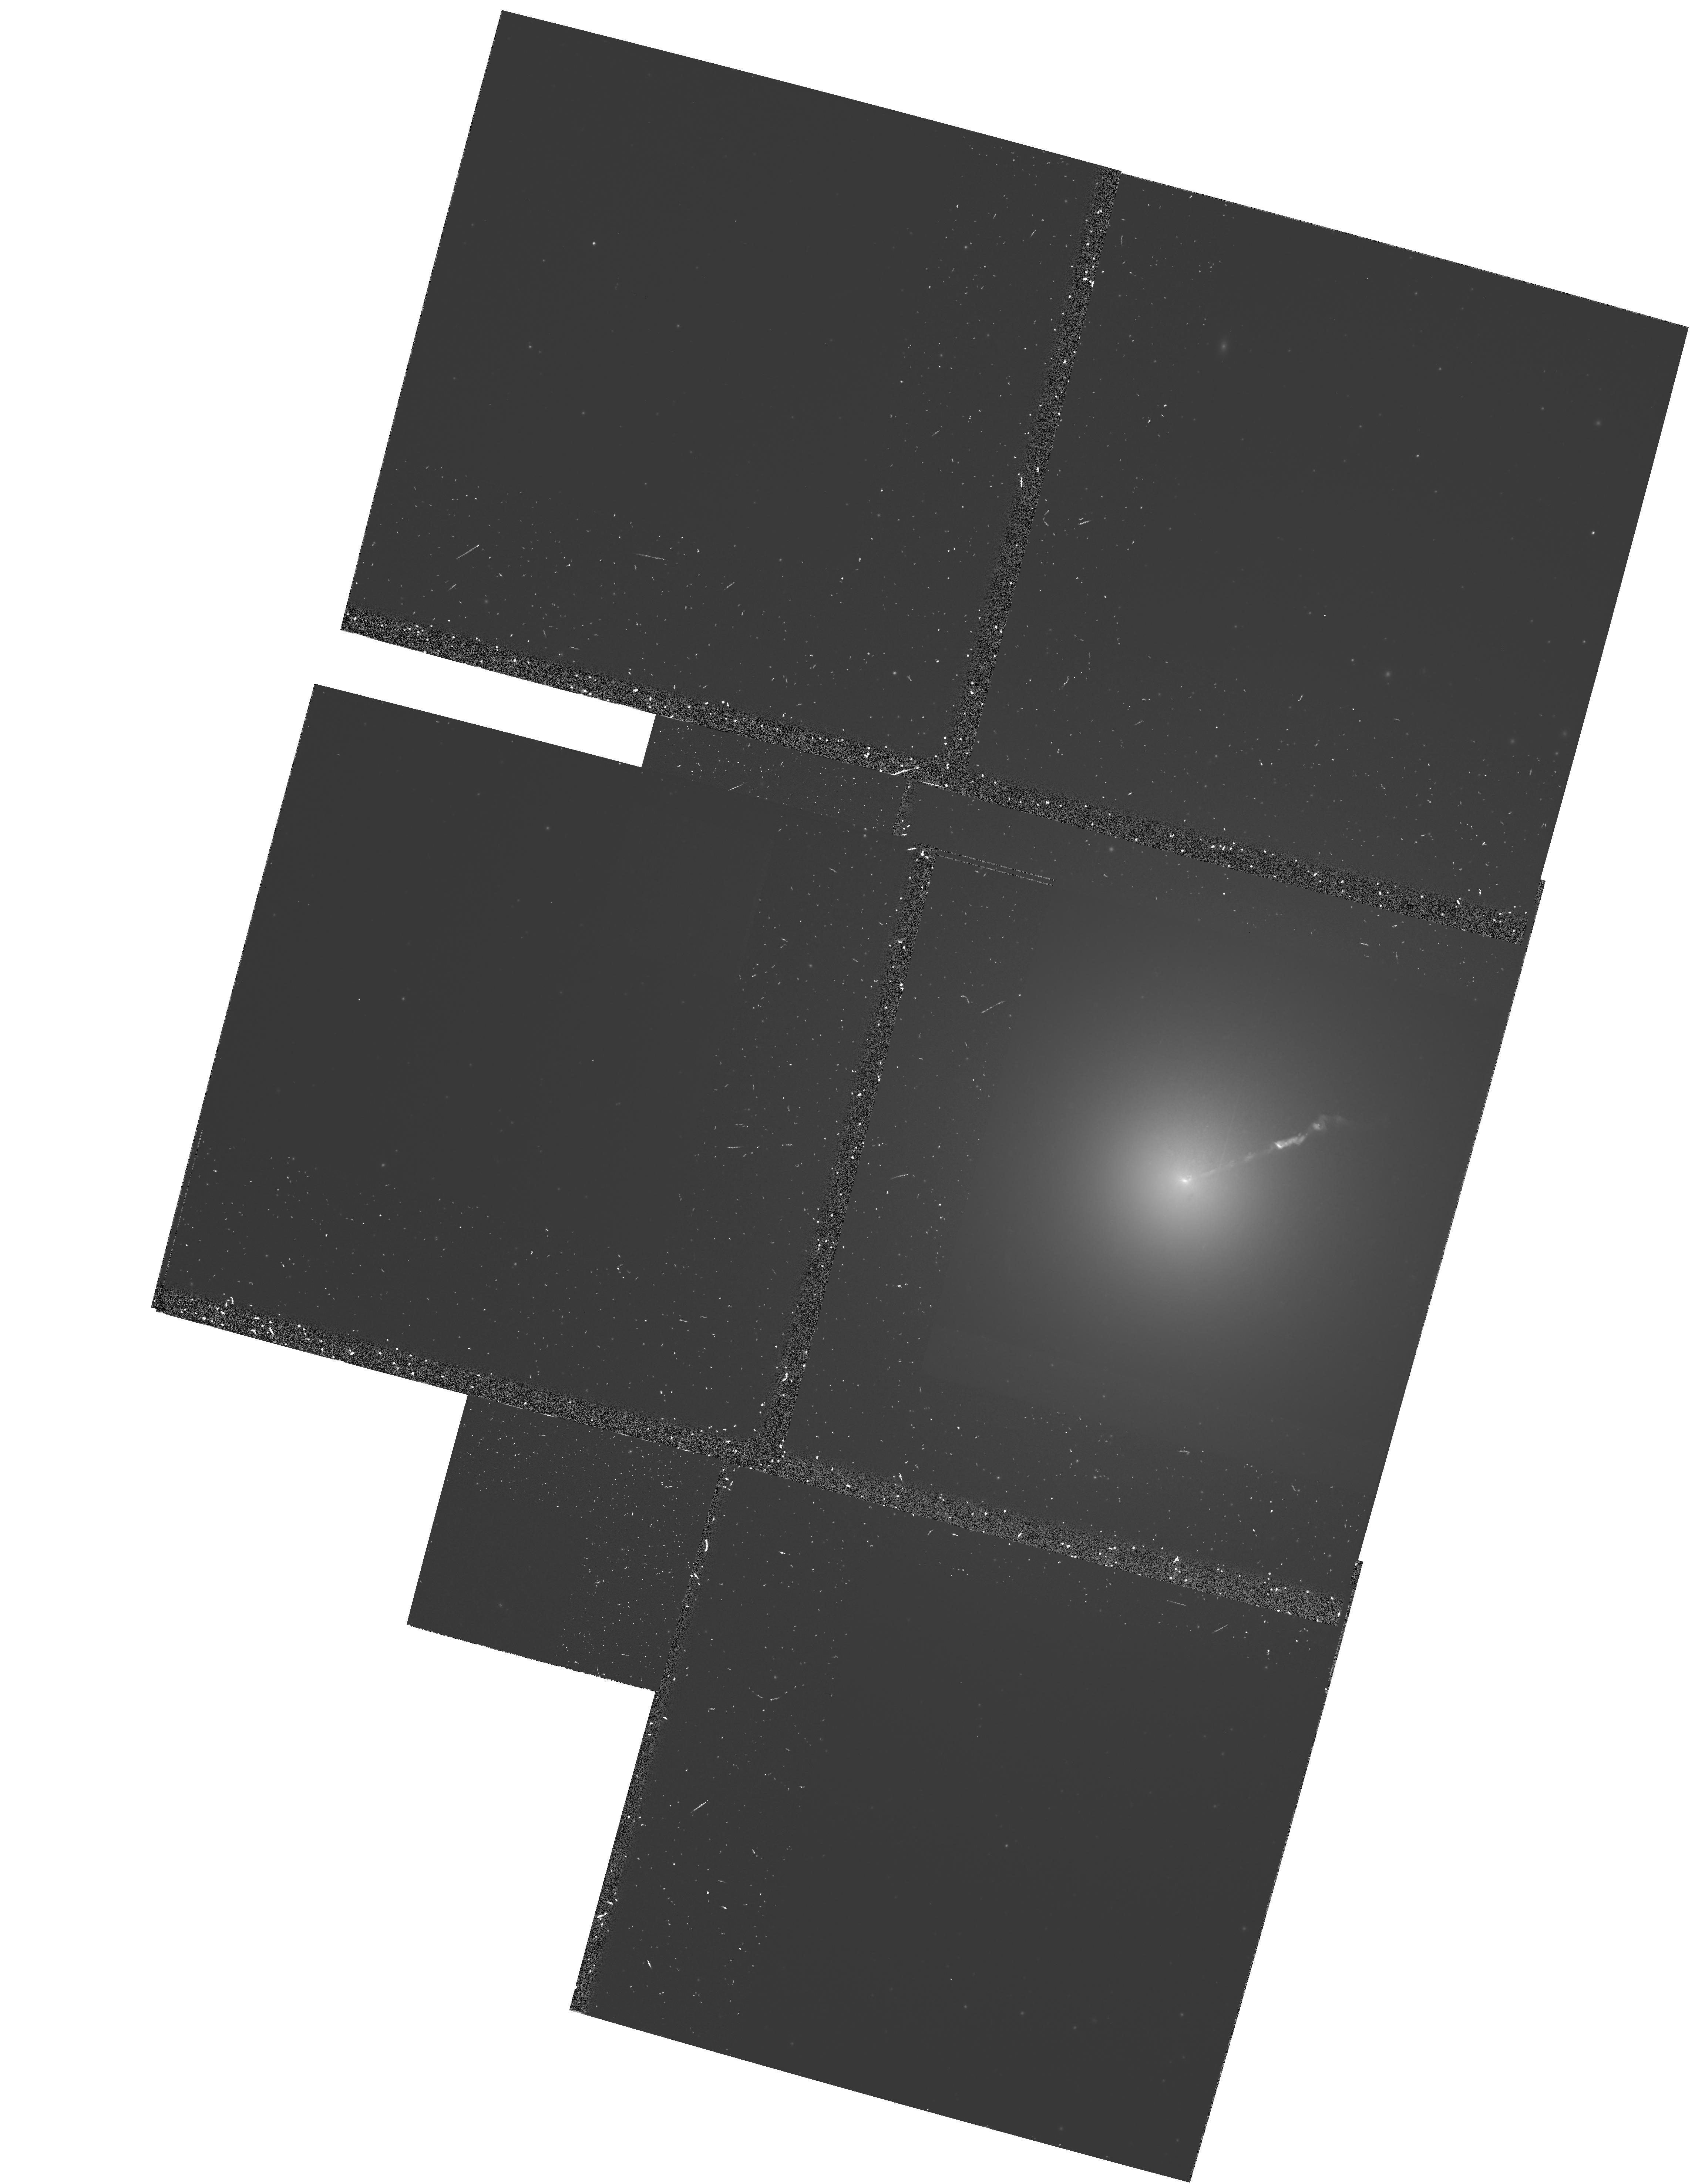
Target: M87-NUC. Instrument: WFPC2/PC. Filter: F555W-POLQ. Exposure: 1.1 h. Observation ID: hst_5477_0e_wfpc2_pc_f555w-polq_u2ck0e

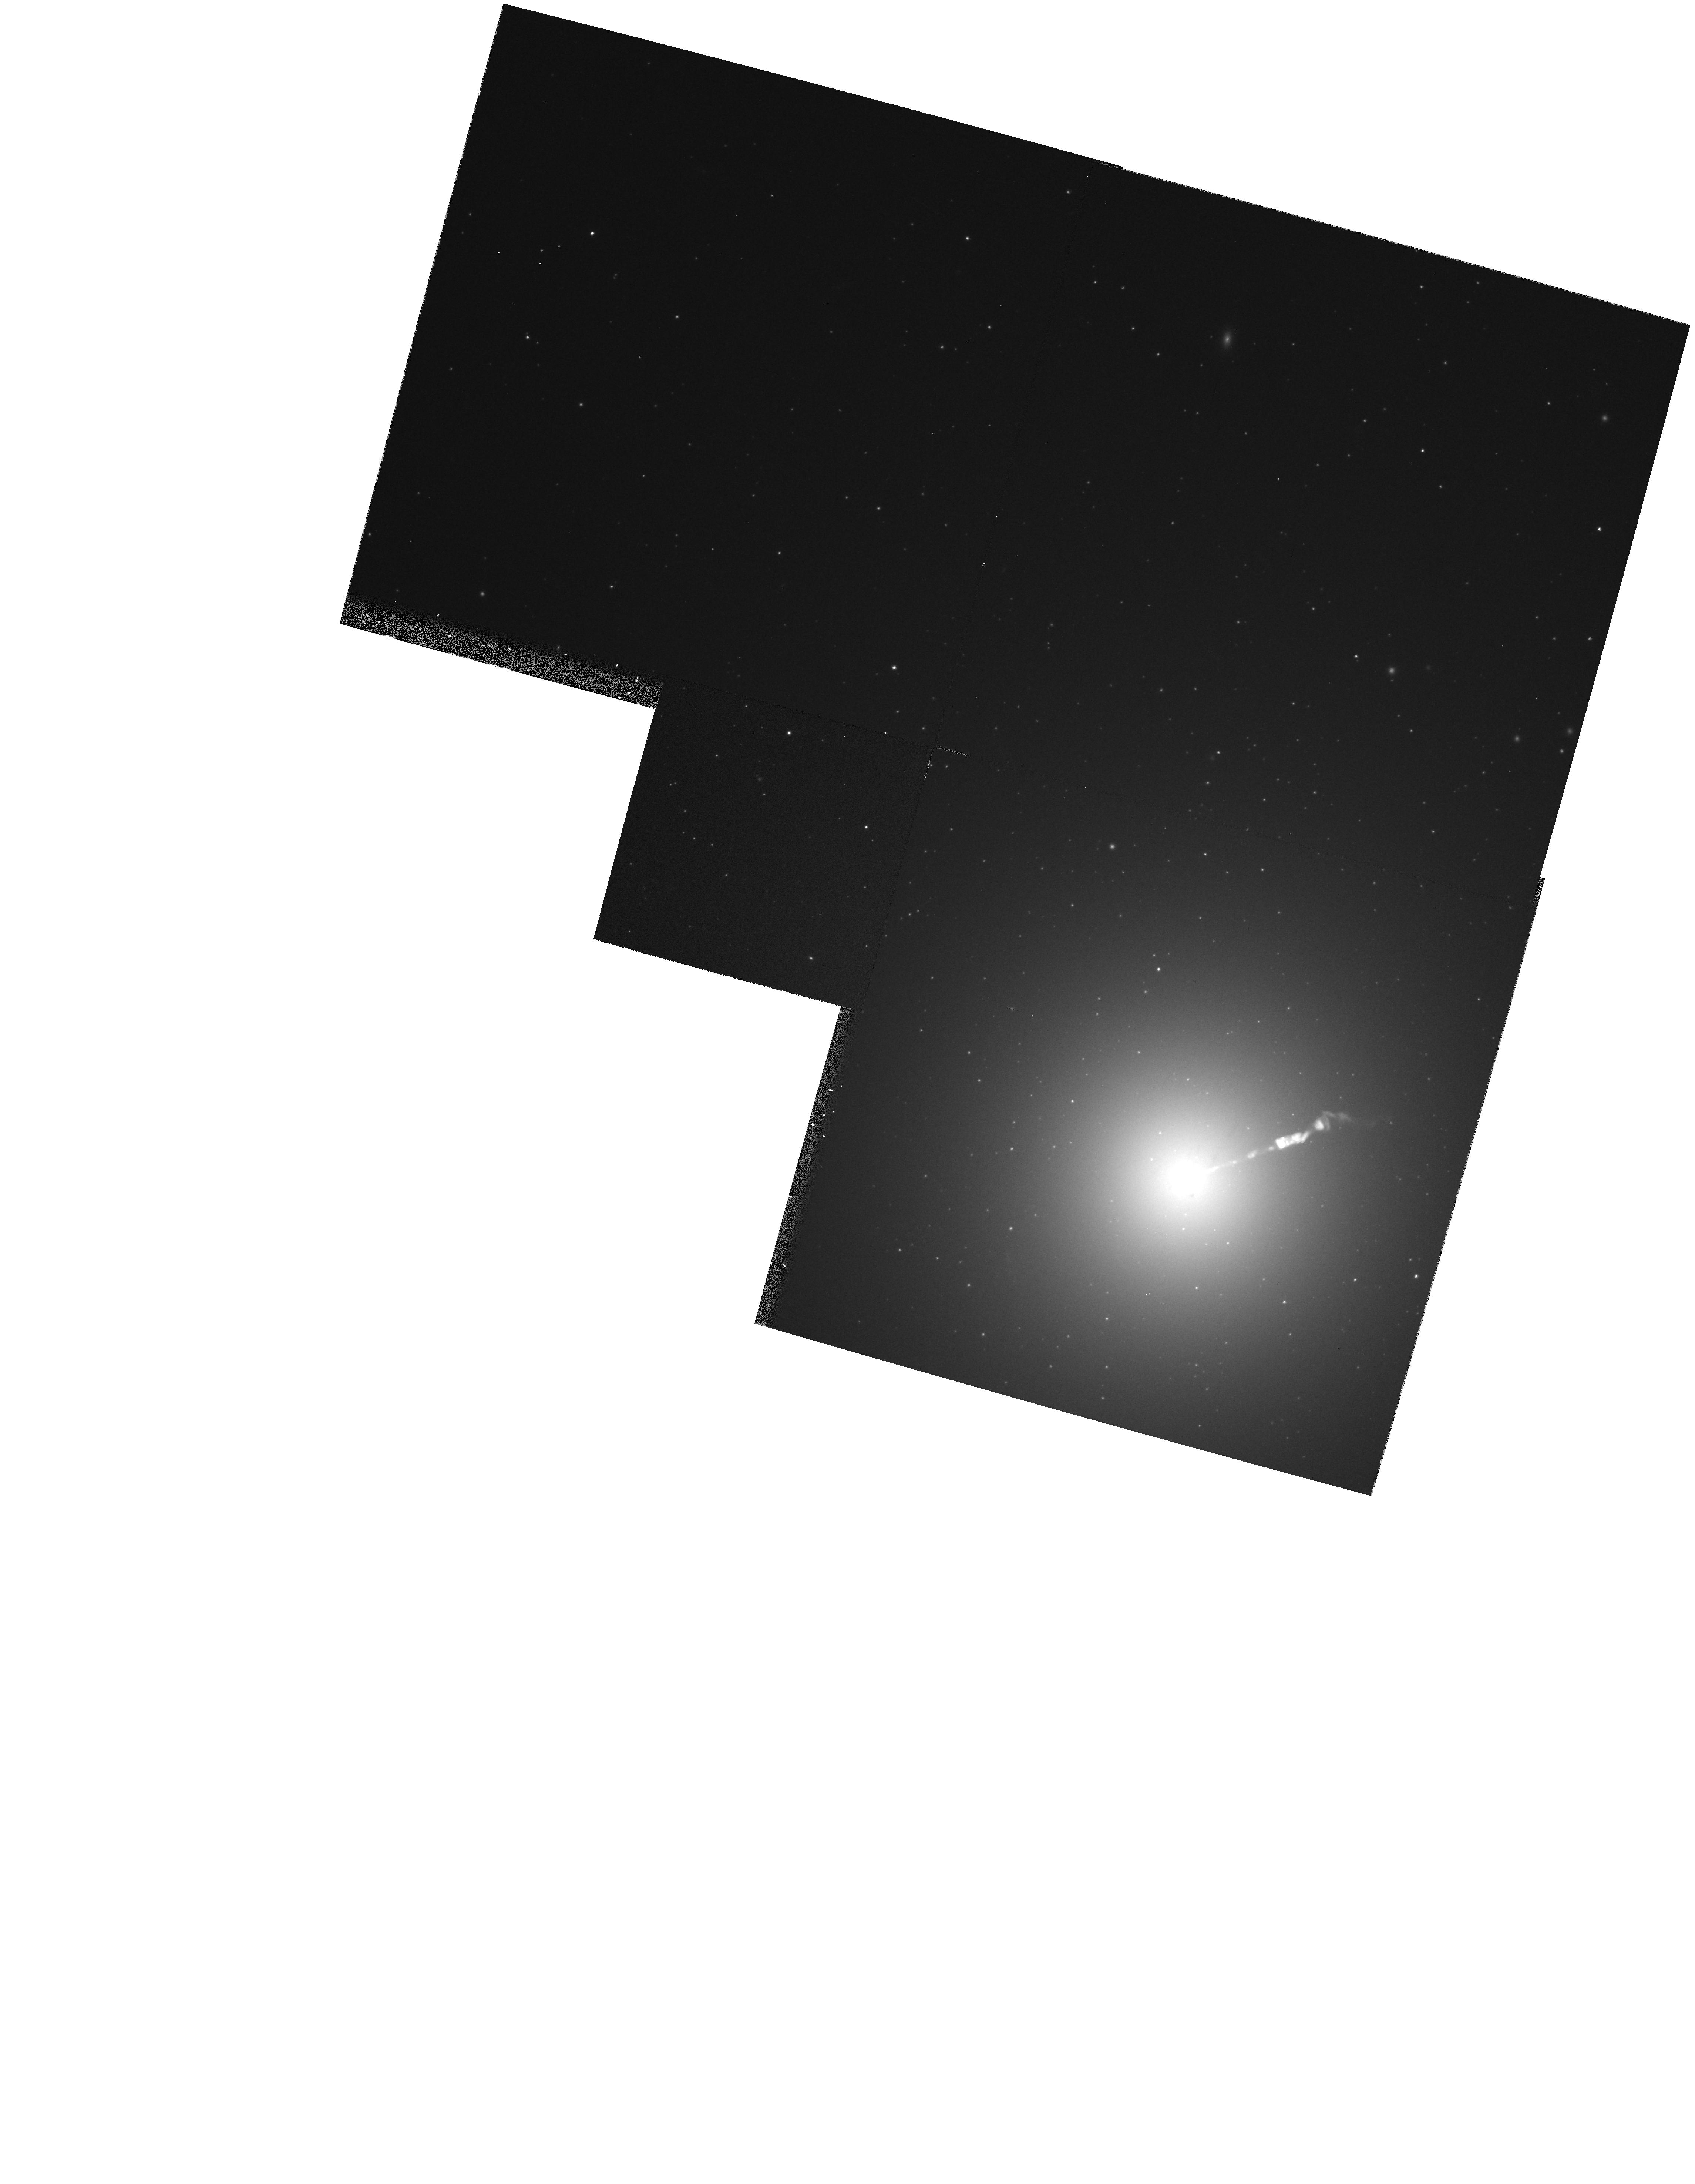
Target: M87-NUC. Instrument: WFPC2/PC. Filter: F555W. Exposure: 6 min. Observation ID: hst_5477_0e_wfpc2_pc_f555w_u2ck0e

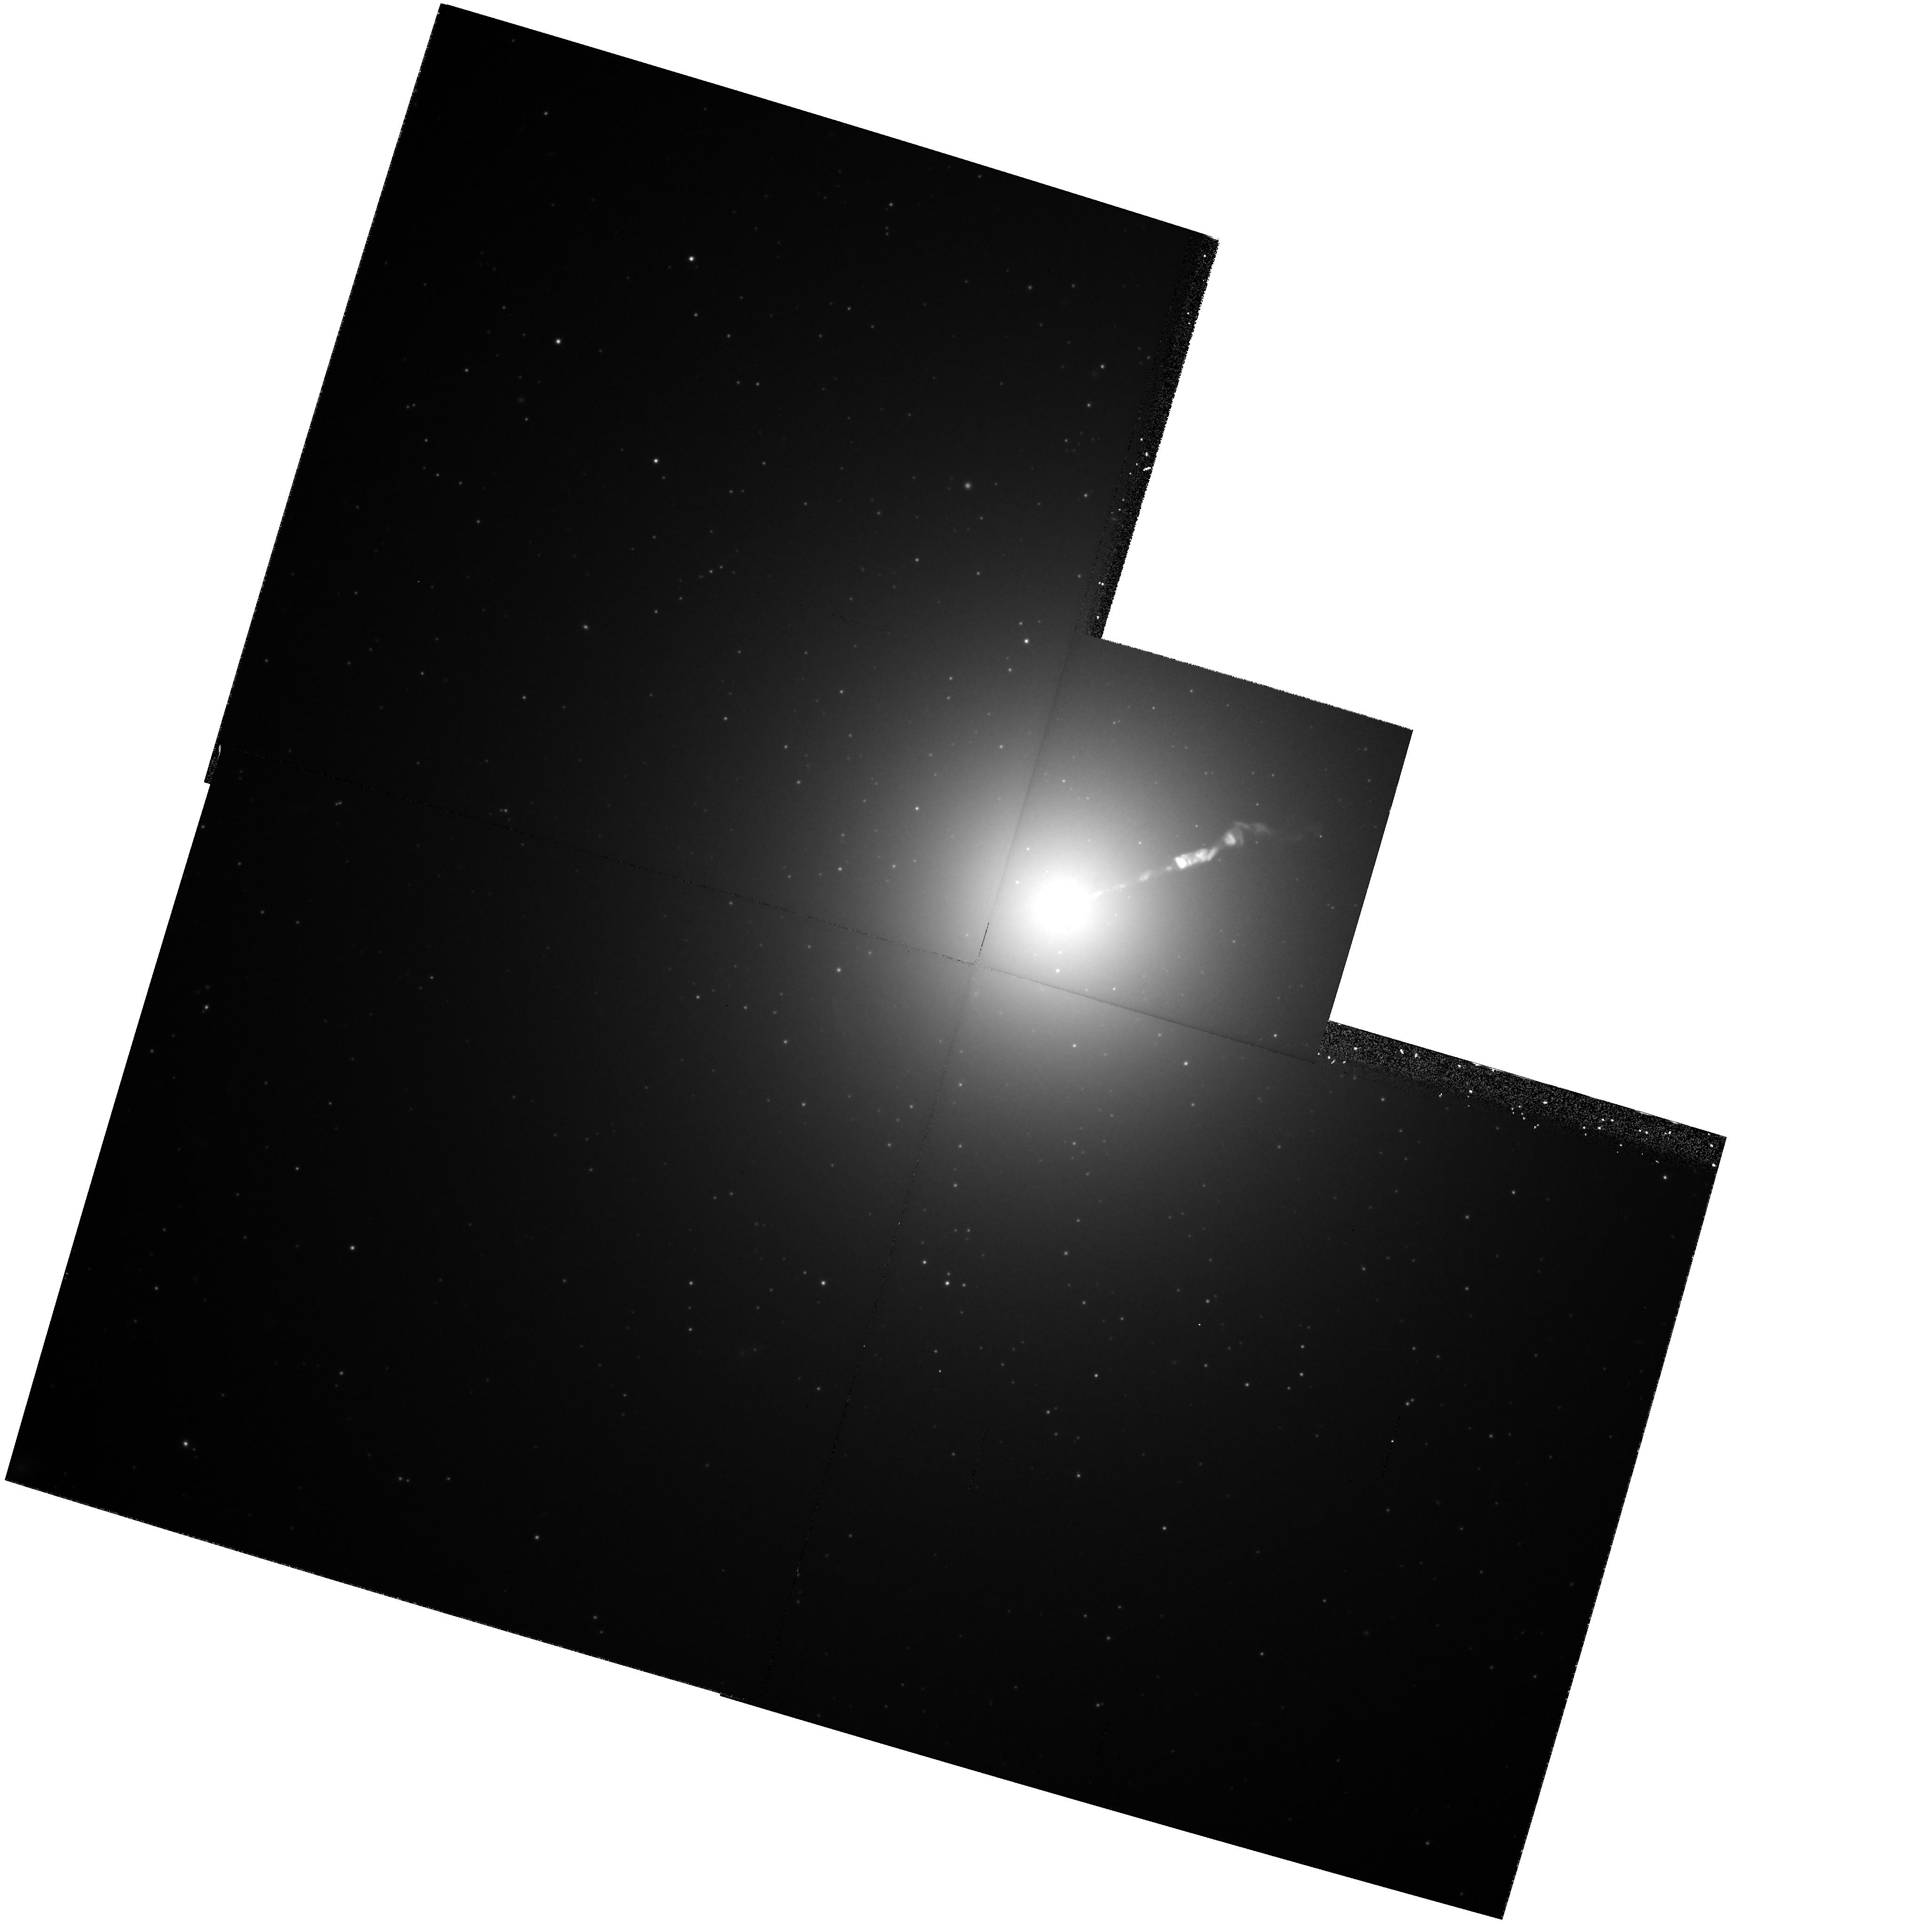
Target: M87-NUC. Instrument: WFPC2/PC. Filter: F814W. Exposure: 40 min. Observation ID: hst_5477_0d_wfpc2_pc_f814w_u2ck0d

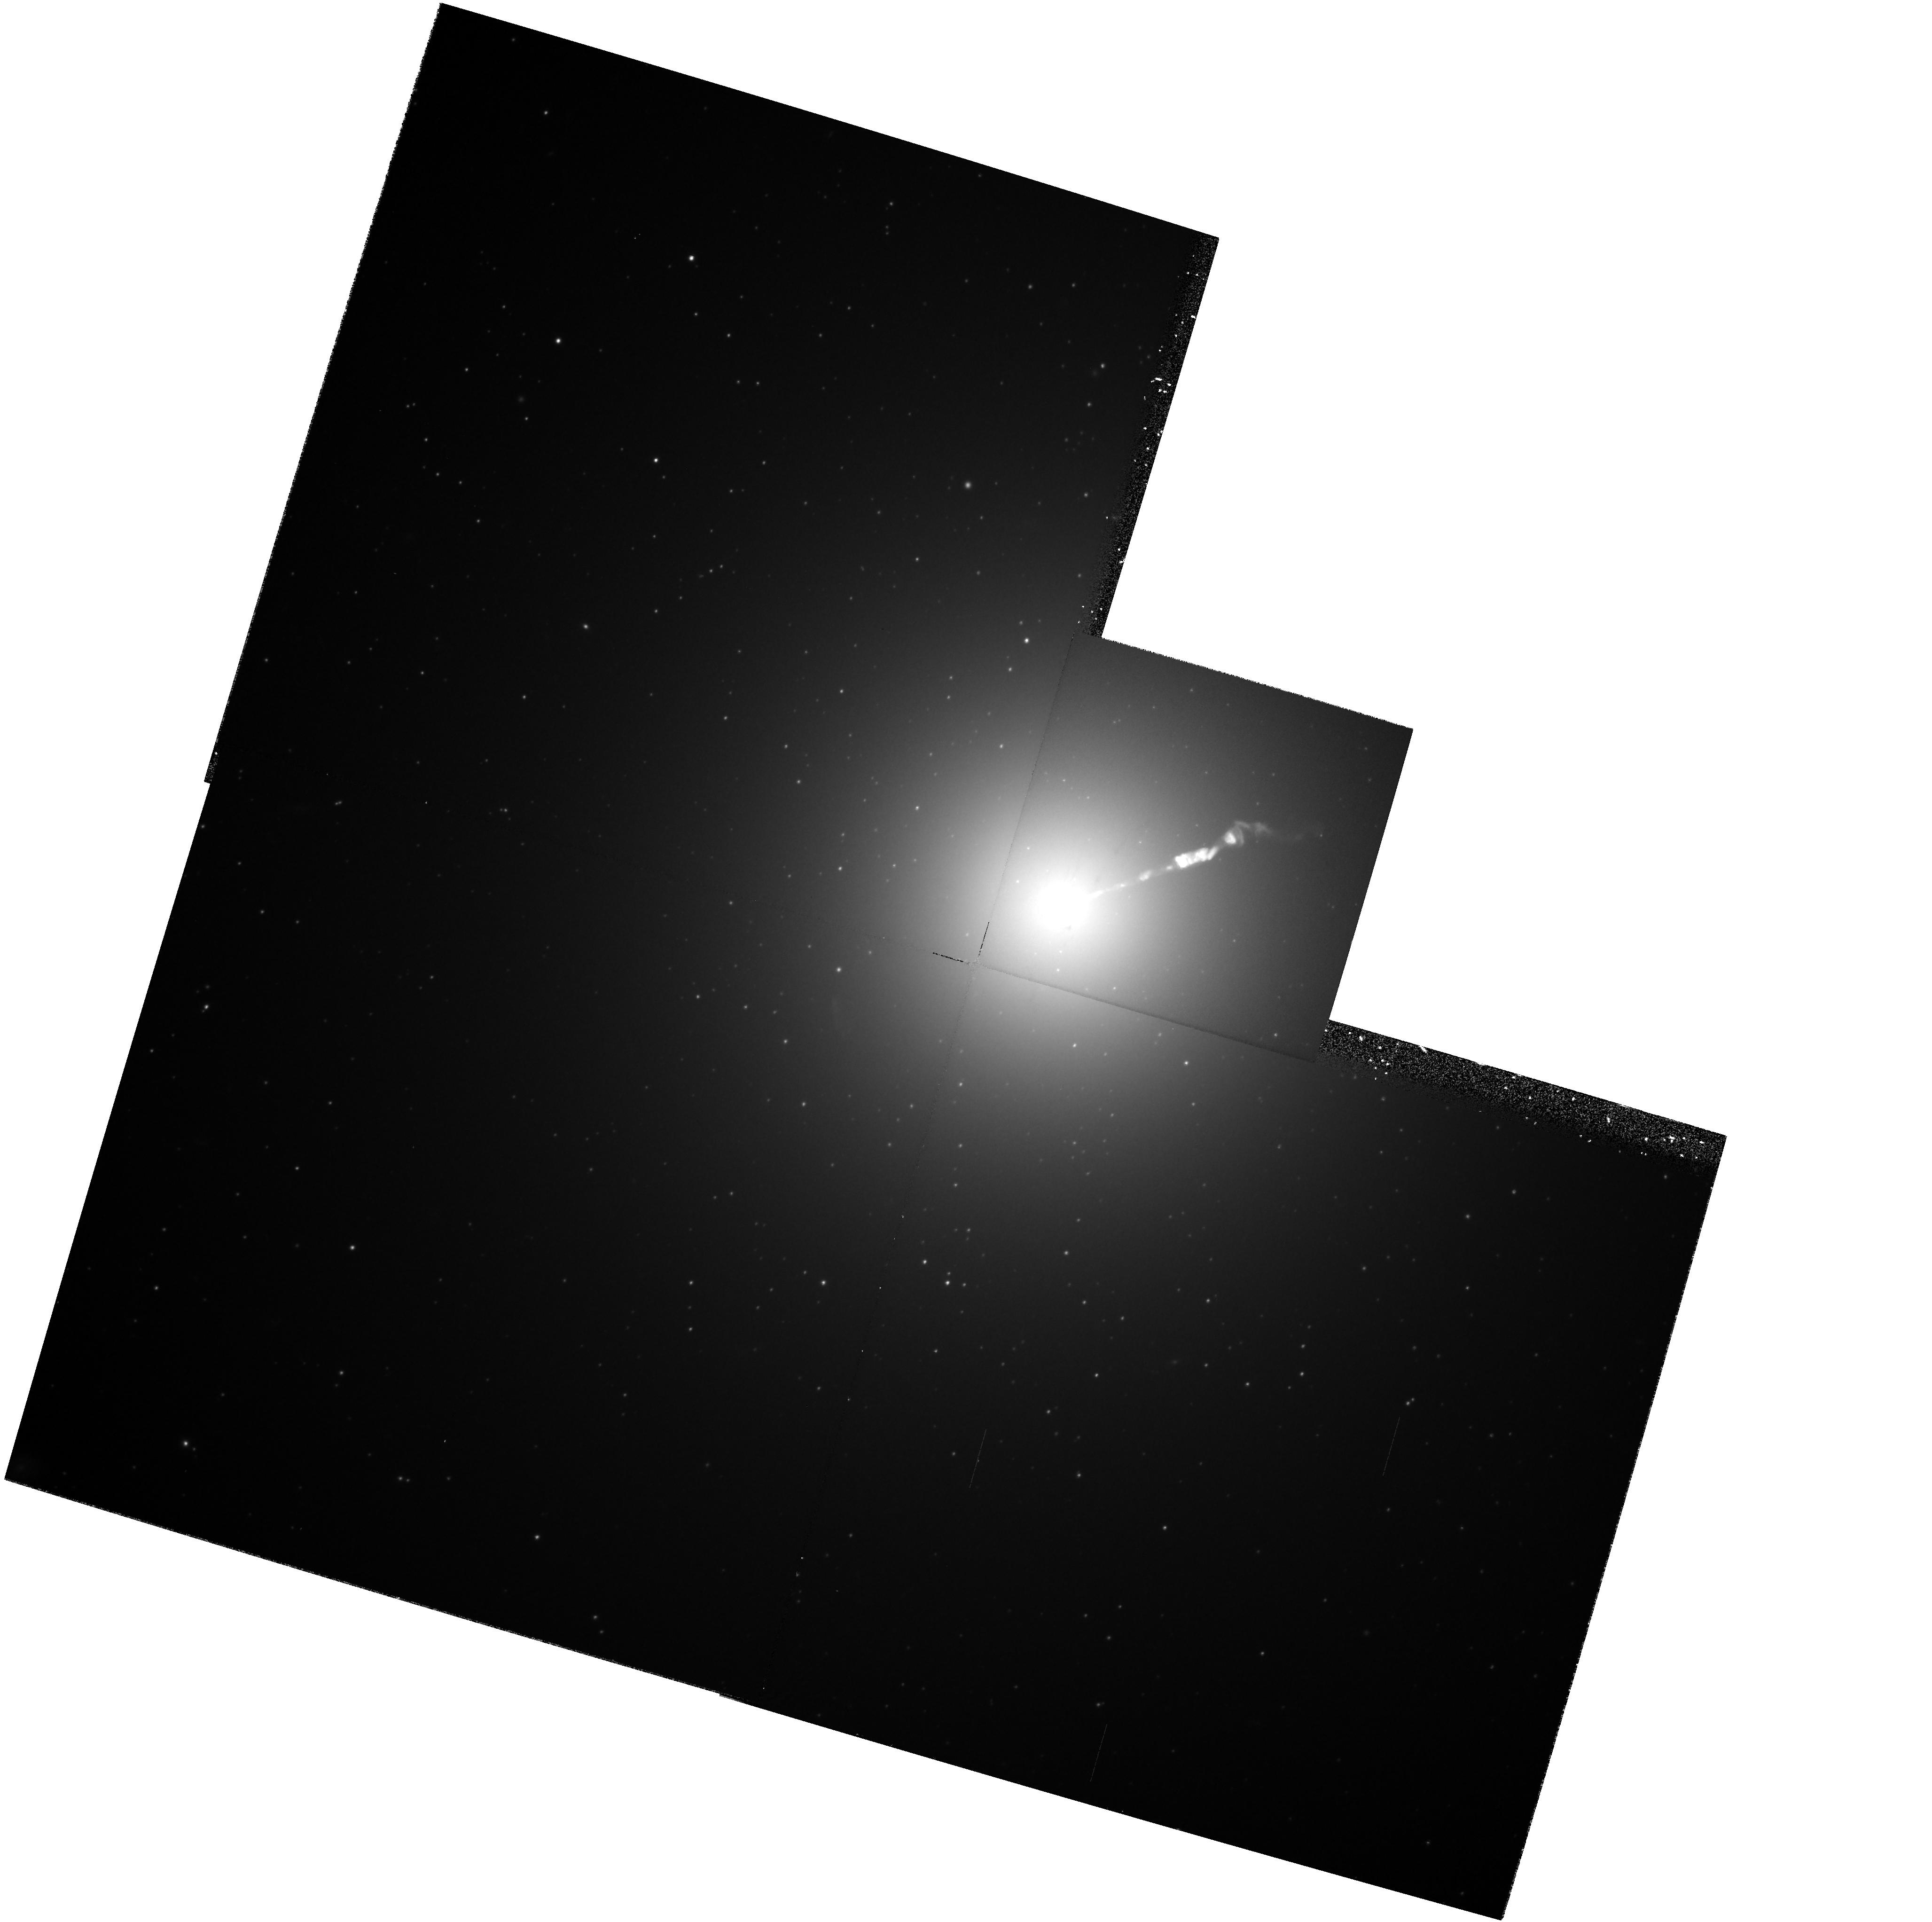
Target: M87-NUC. Instrument: WFPC2/PC. Filter: F555W. Exposure: 40 min. Observation ID: hst_5477_0d_wfpc2_pc_f555w_u2ck0d

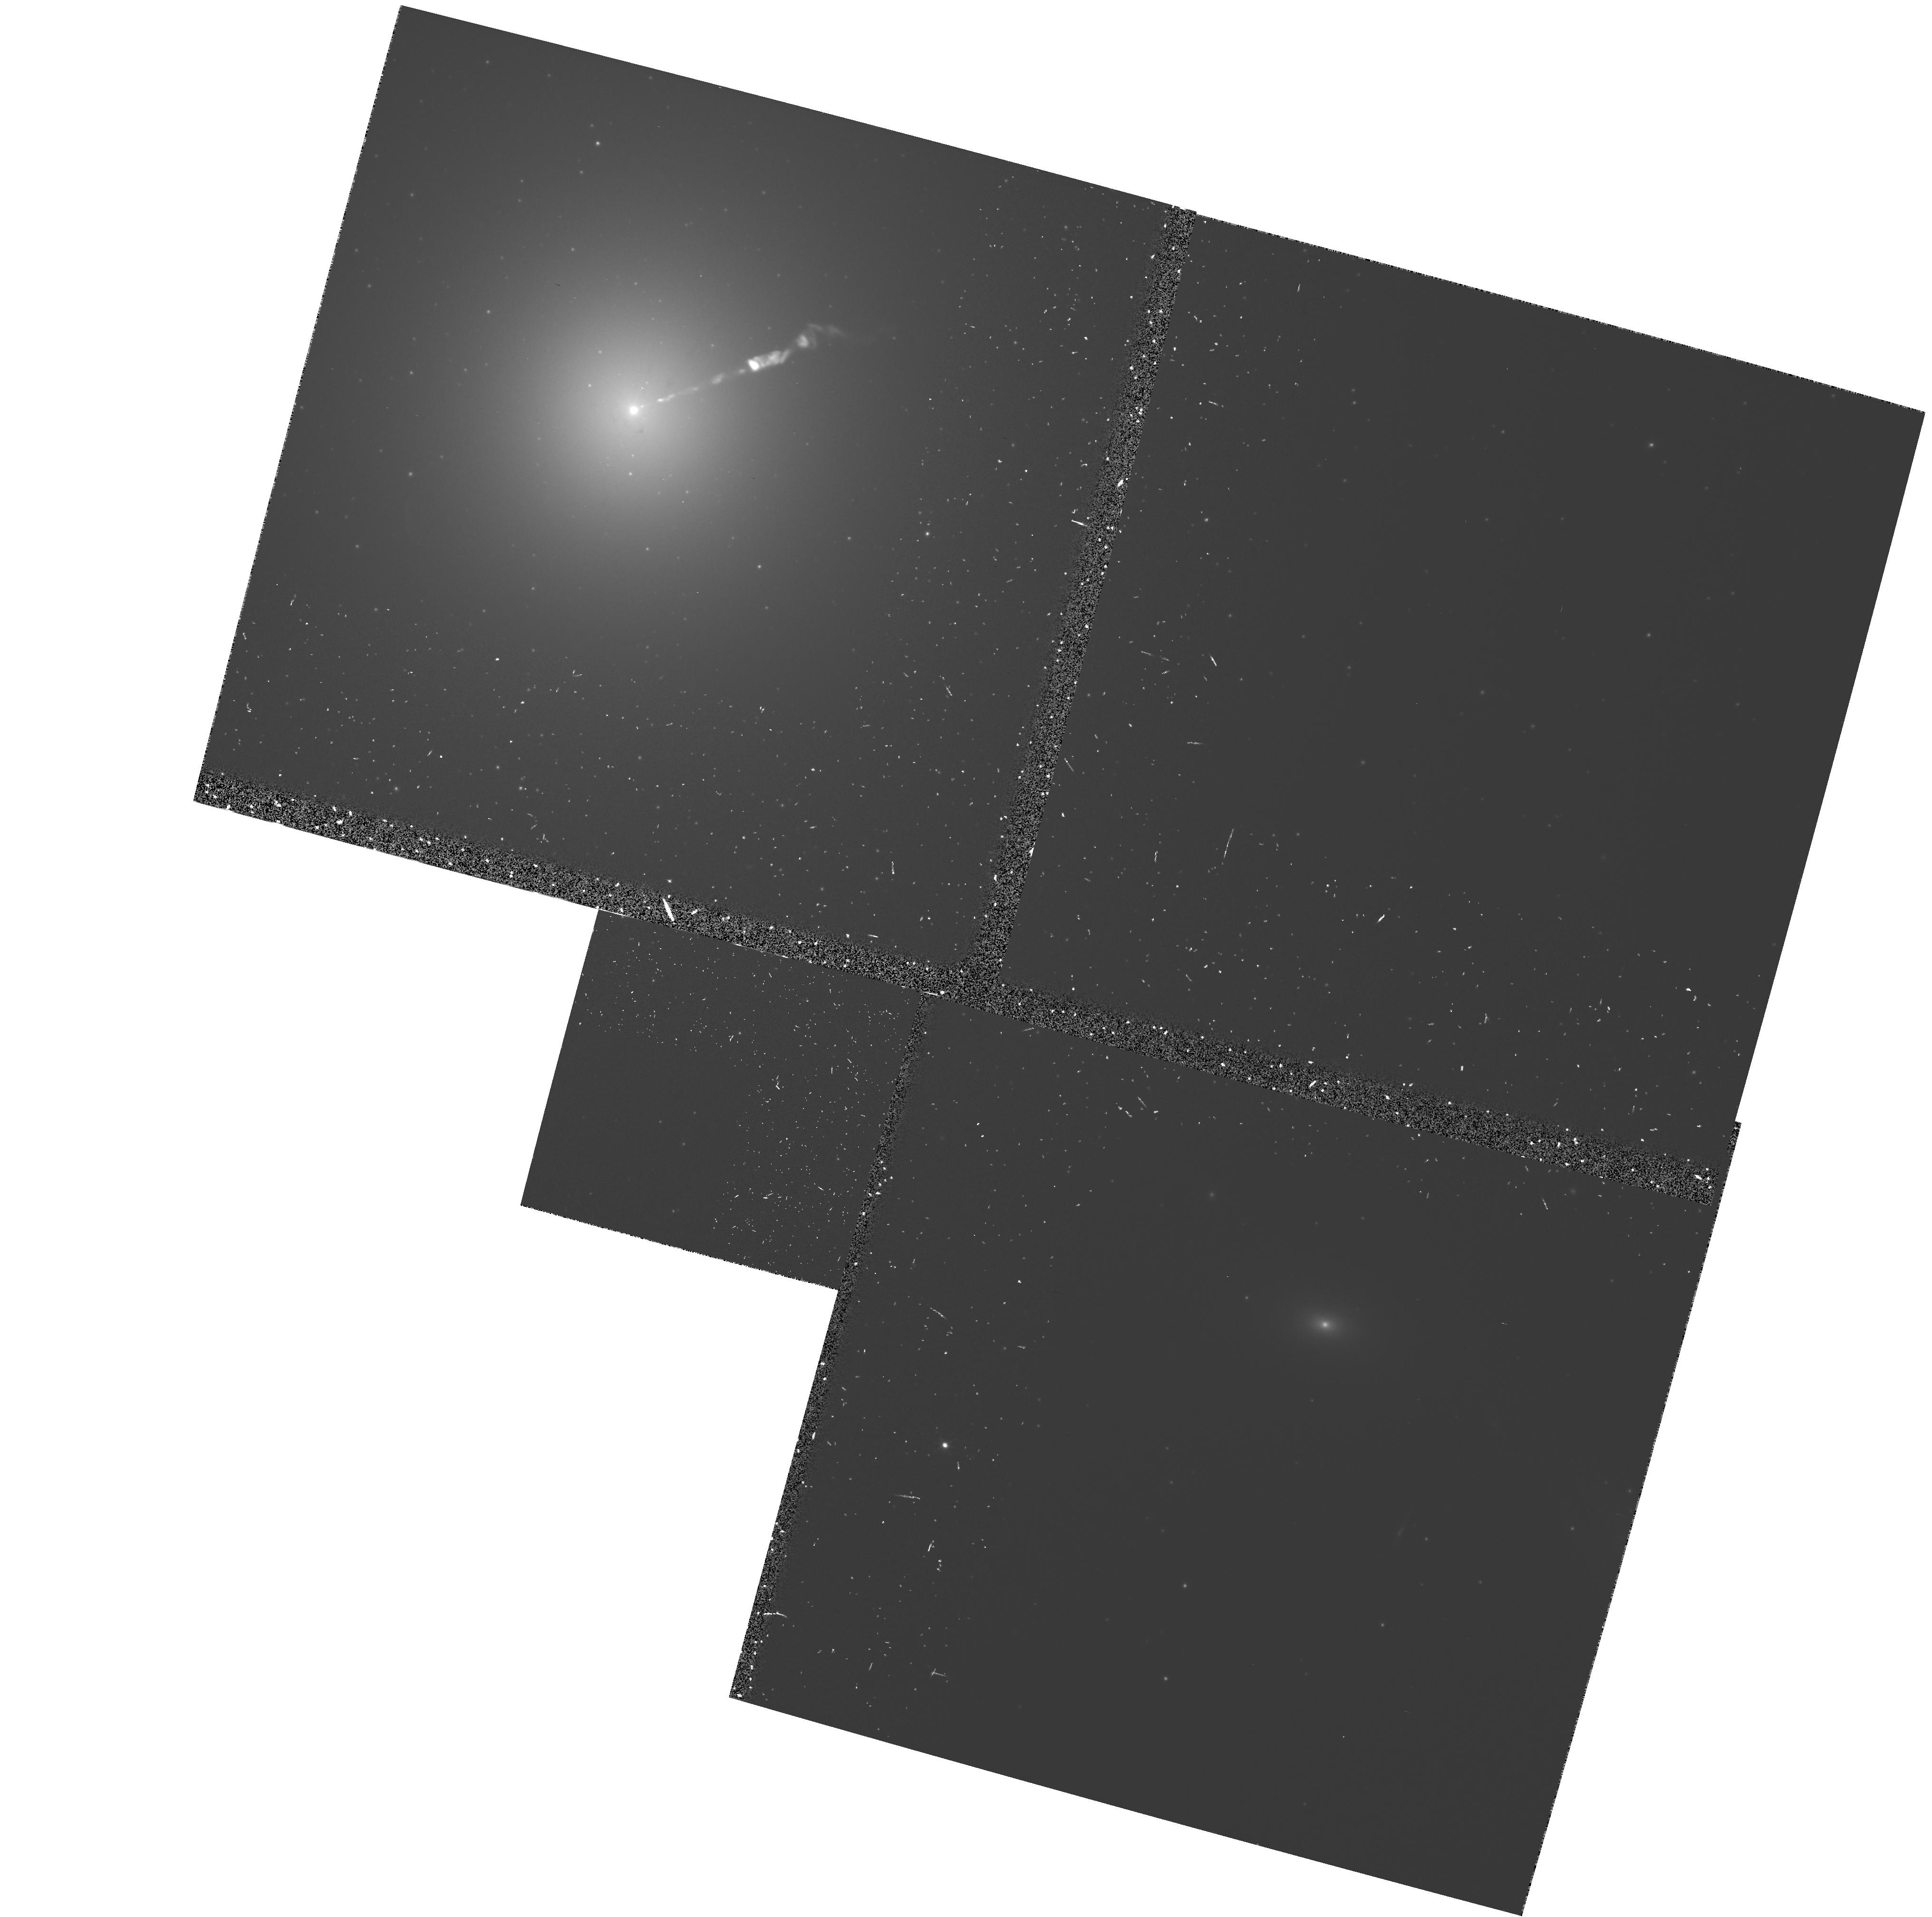
Target: M87-NUC. Instrument: WFPC2/PC. Filter: F555W-POLQ. Exposure: 38 min. Observation ID: hst_5477_0f_wfpc2_pc_f555w-polq_u2ck0f

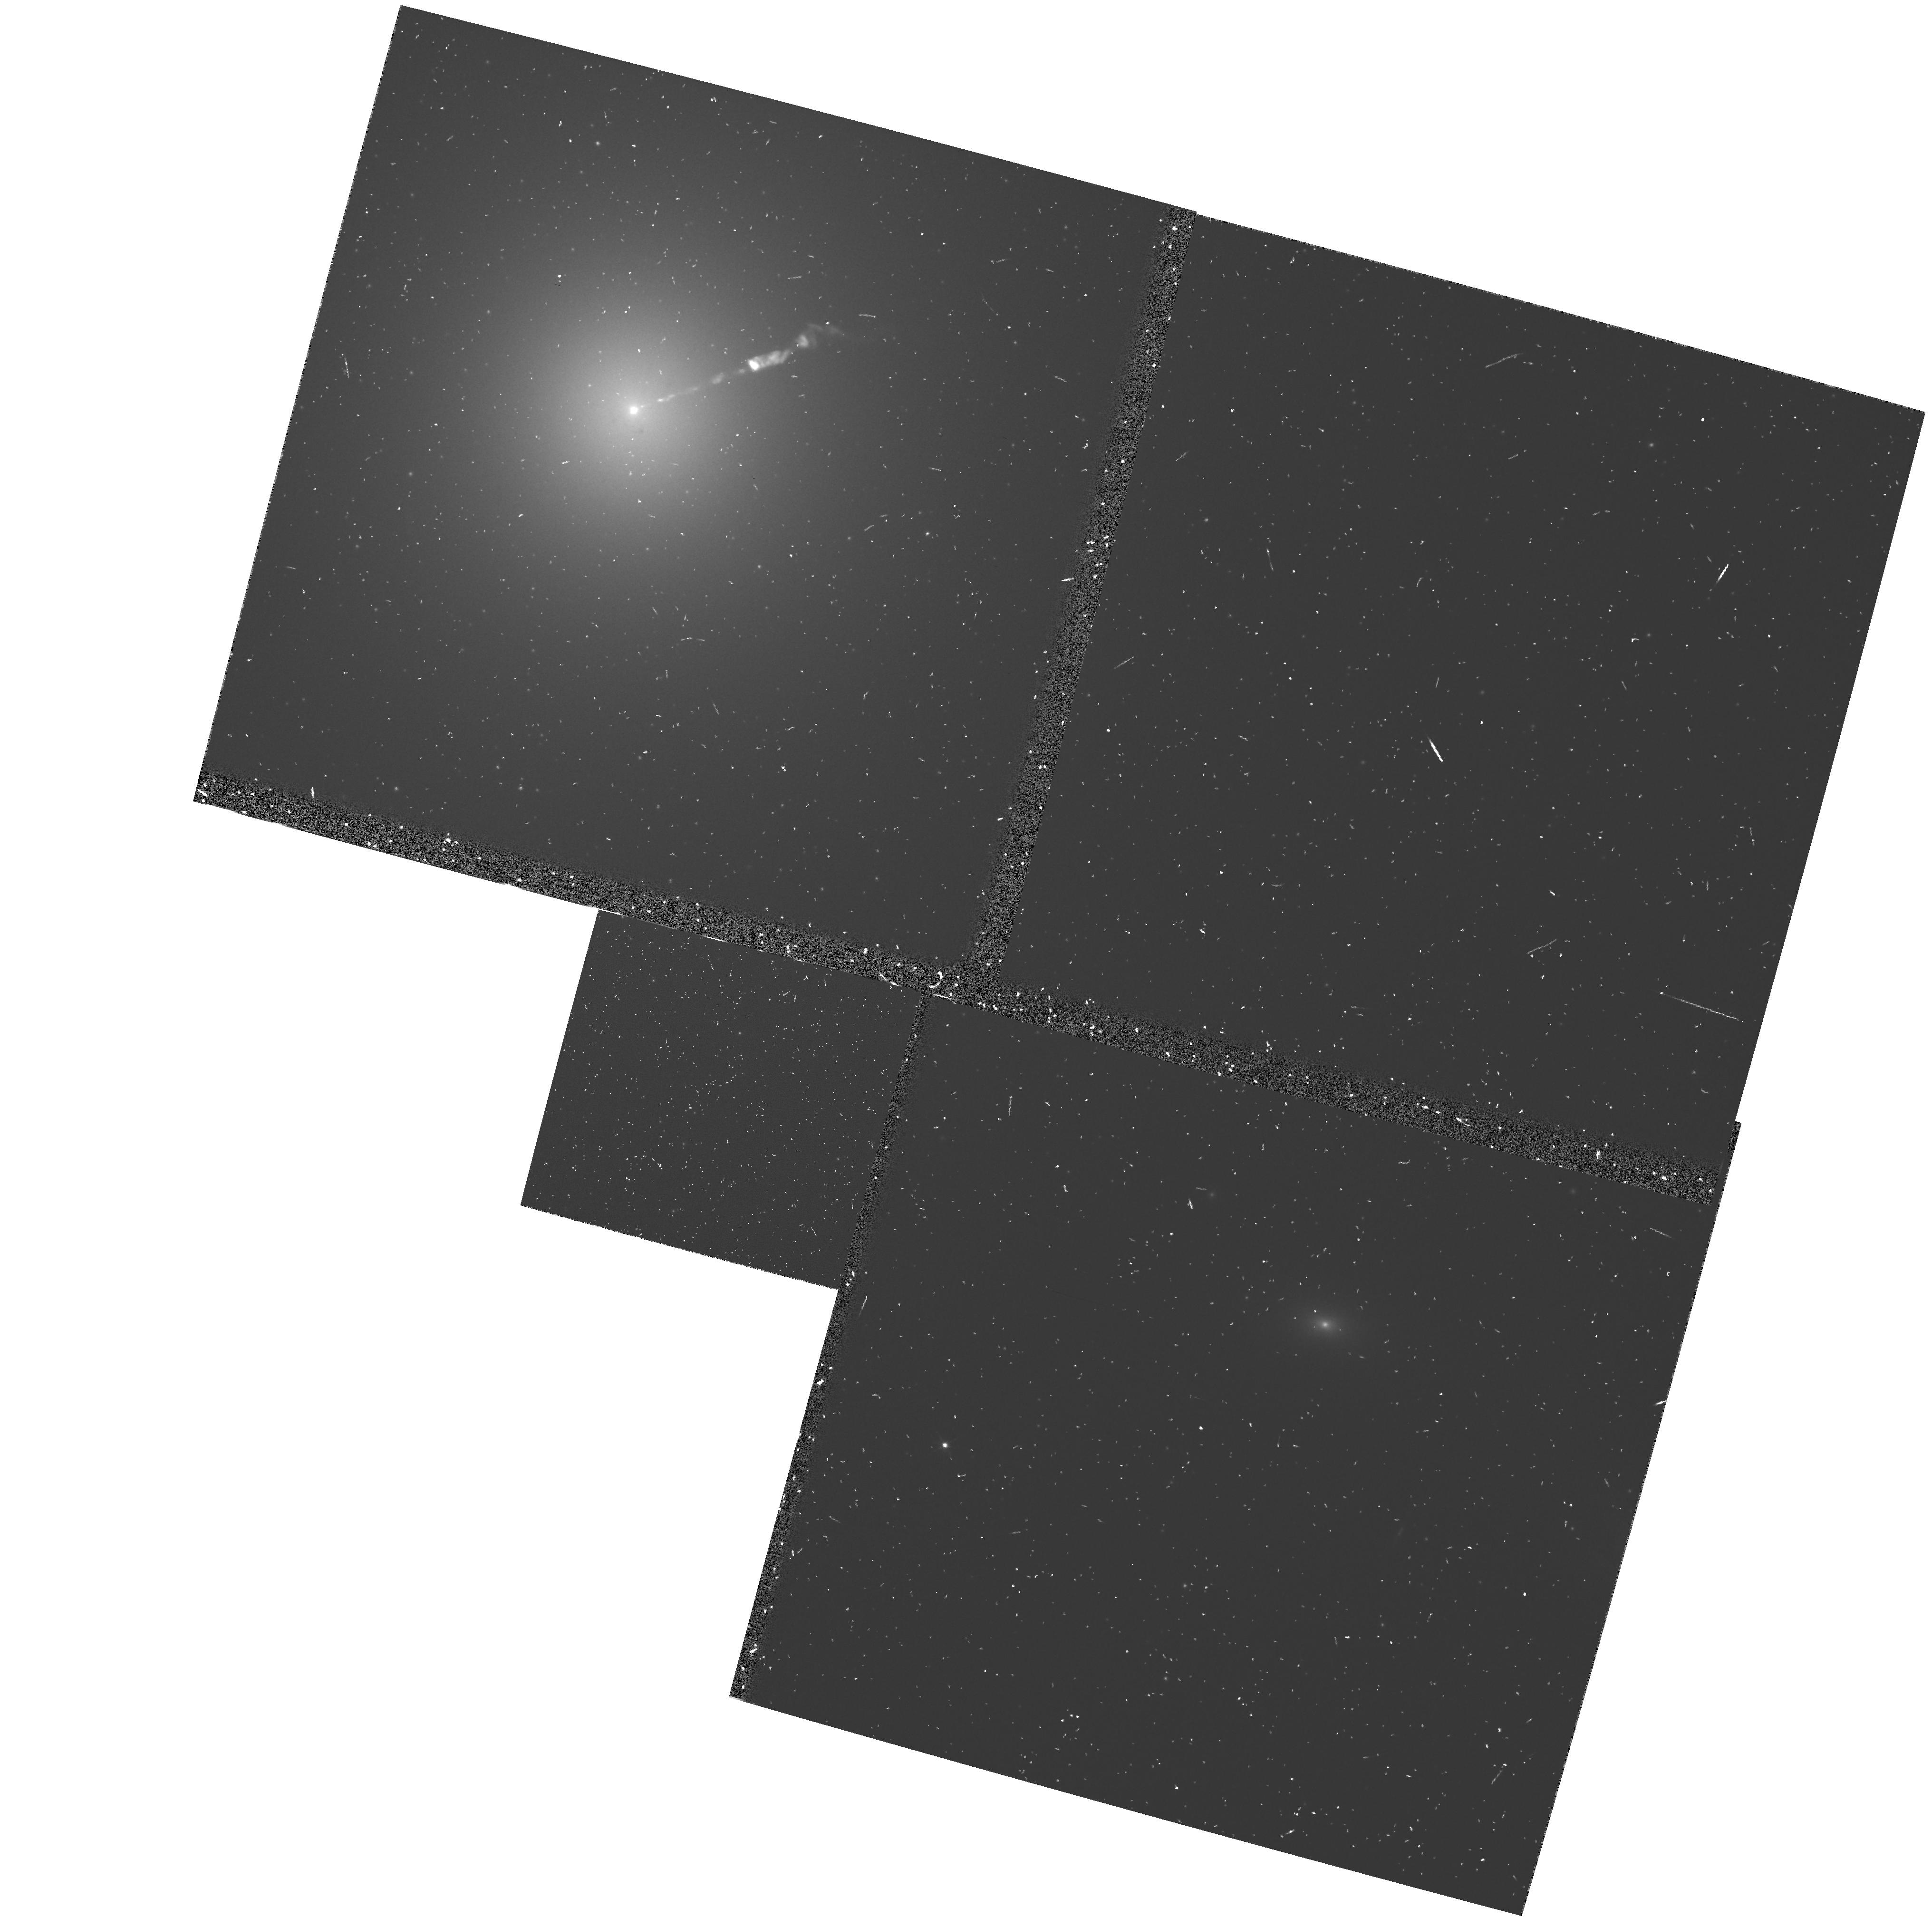
Target: M87-NUC. Instrument: WFPC2/PC. Filter: F555W. Exposure: 10 min. Observation ID: u2ck0f04t

SPECTRAL INDEX MAPPING AND SECULAR CHANGES IN THE JET OF M87: CYCLE4 HIGH (PI: Macchetto, F. Duccio)

We propose to map the optical-to-UV spectrum of the M87 jet at ~0.1" resolution using WFPC2 and the FOC. At this resolution it will be possible, for the first time, to map the optical spectral indices and "break frequency" both along and across an extragalactic jet. Preliminary comparison of 372 nm FOC data and 2 cm VLA data indicate the optical emission is more concentrated in the knots than the radio emission. Detailed study of the optical spectrum itself will help elucidate the physical causes of this effect, and perhaps reveal the sites of particle acceleration (if any). Variations in the frequency of the optical spectral break may show how the magnetic field varies with distance from the center of the jet. We will also compare 1991 FOC data with the Cycle 4 observations to search for secular changes or motions in the jet. Typical speeds found with VLA observations range from ~0.5c and up to 3c, which is within current HST measurement capabilities. An optical determination of the velocity field will help confirm the radio result and better constrain speed of the jet fluid. Since the optical emission is more concentrated near the jet axis than the radio emission, the optical data will also show whether there are strong velocity variations across the jet. Secular changes in luminosity or polarization are also likely as the knots move, which will provide information on the evolution of the electron energy distribution and magnetic fields.